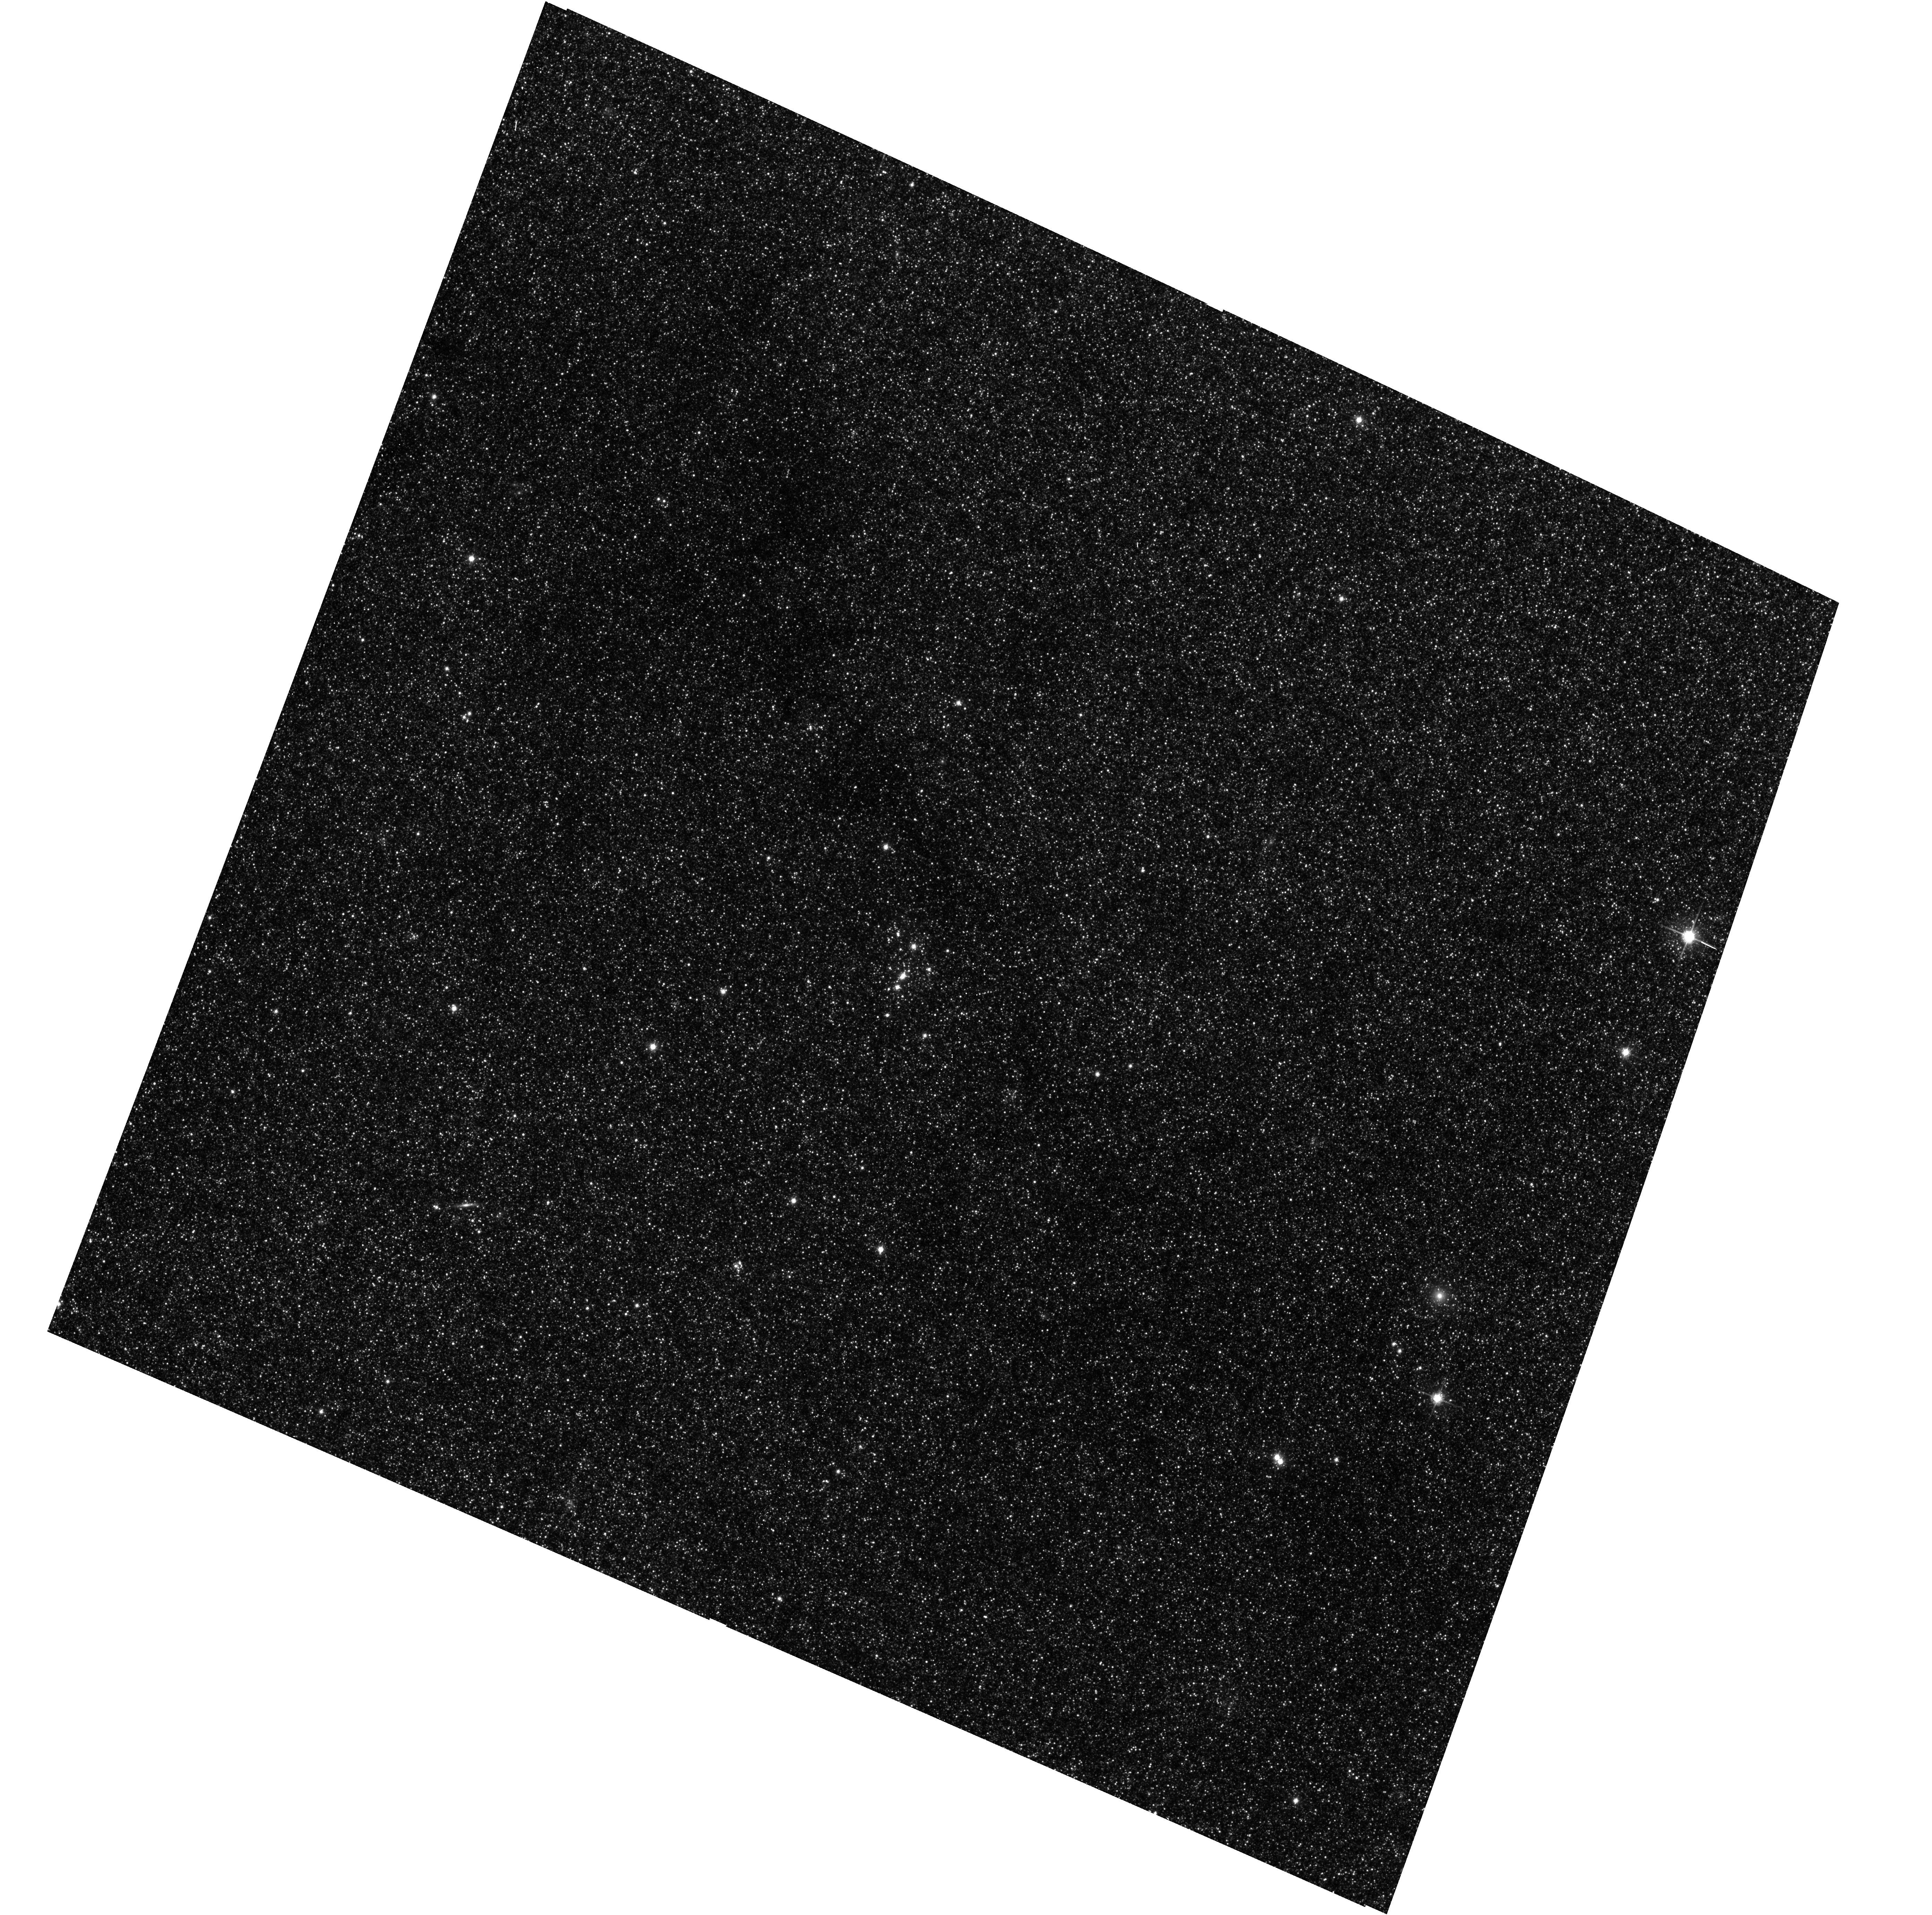
Target: M31-B31-F13-WFC
Instrument: ACS/WFC
Filter: F814W
Exposure: 13 min
Observation ID: hst_16798_30_acs_wfc_f814w_jept30

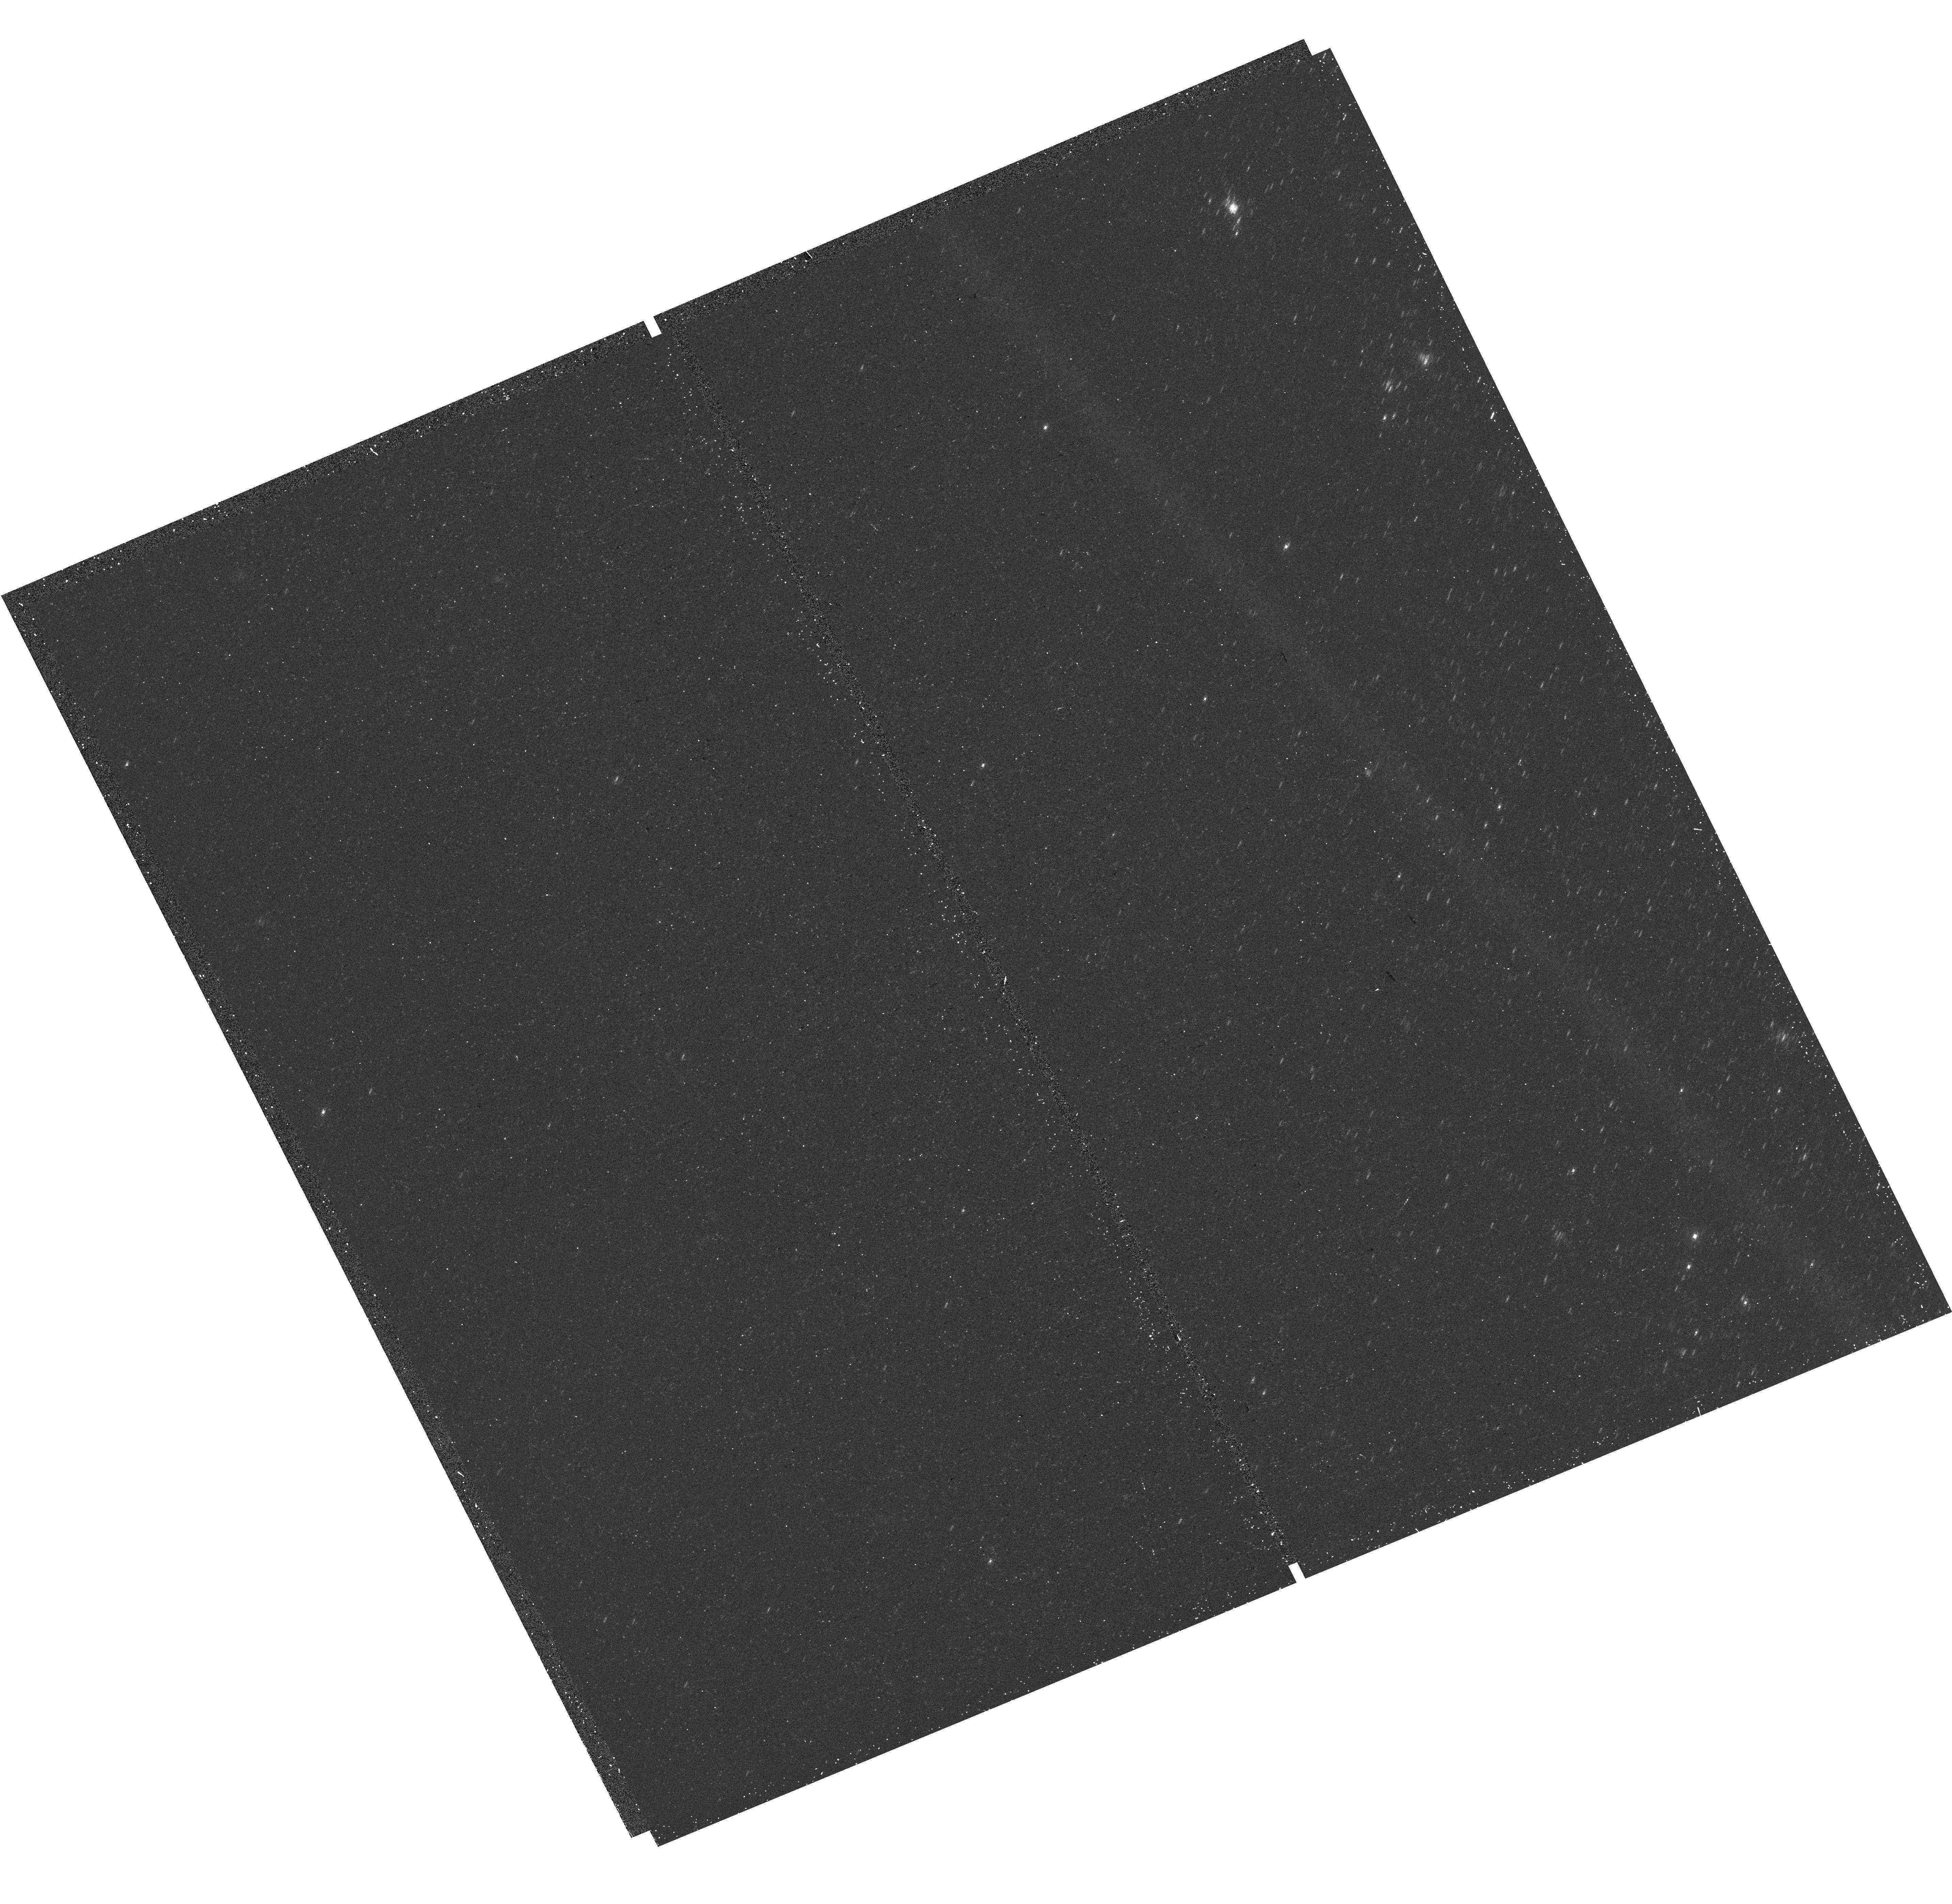
Target: M31-B31-F14-UVIS
Instrument: WFC3/UVIS
Filter: F336W
Exposure: 15 min
Observation ID: hst_16798_29_wfc3_uvis_f336w_iept29

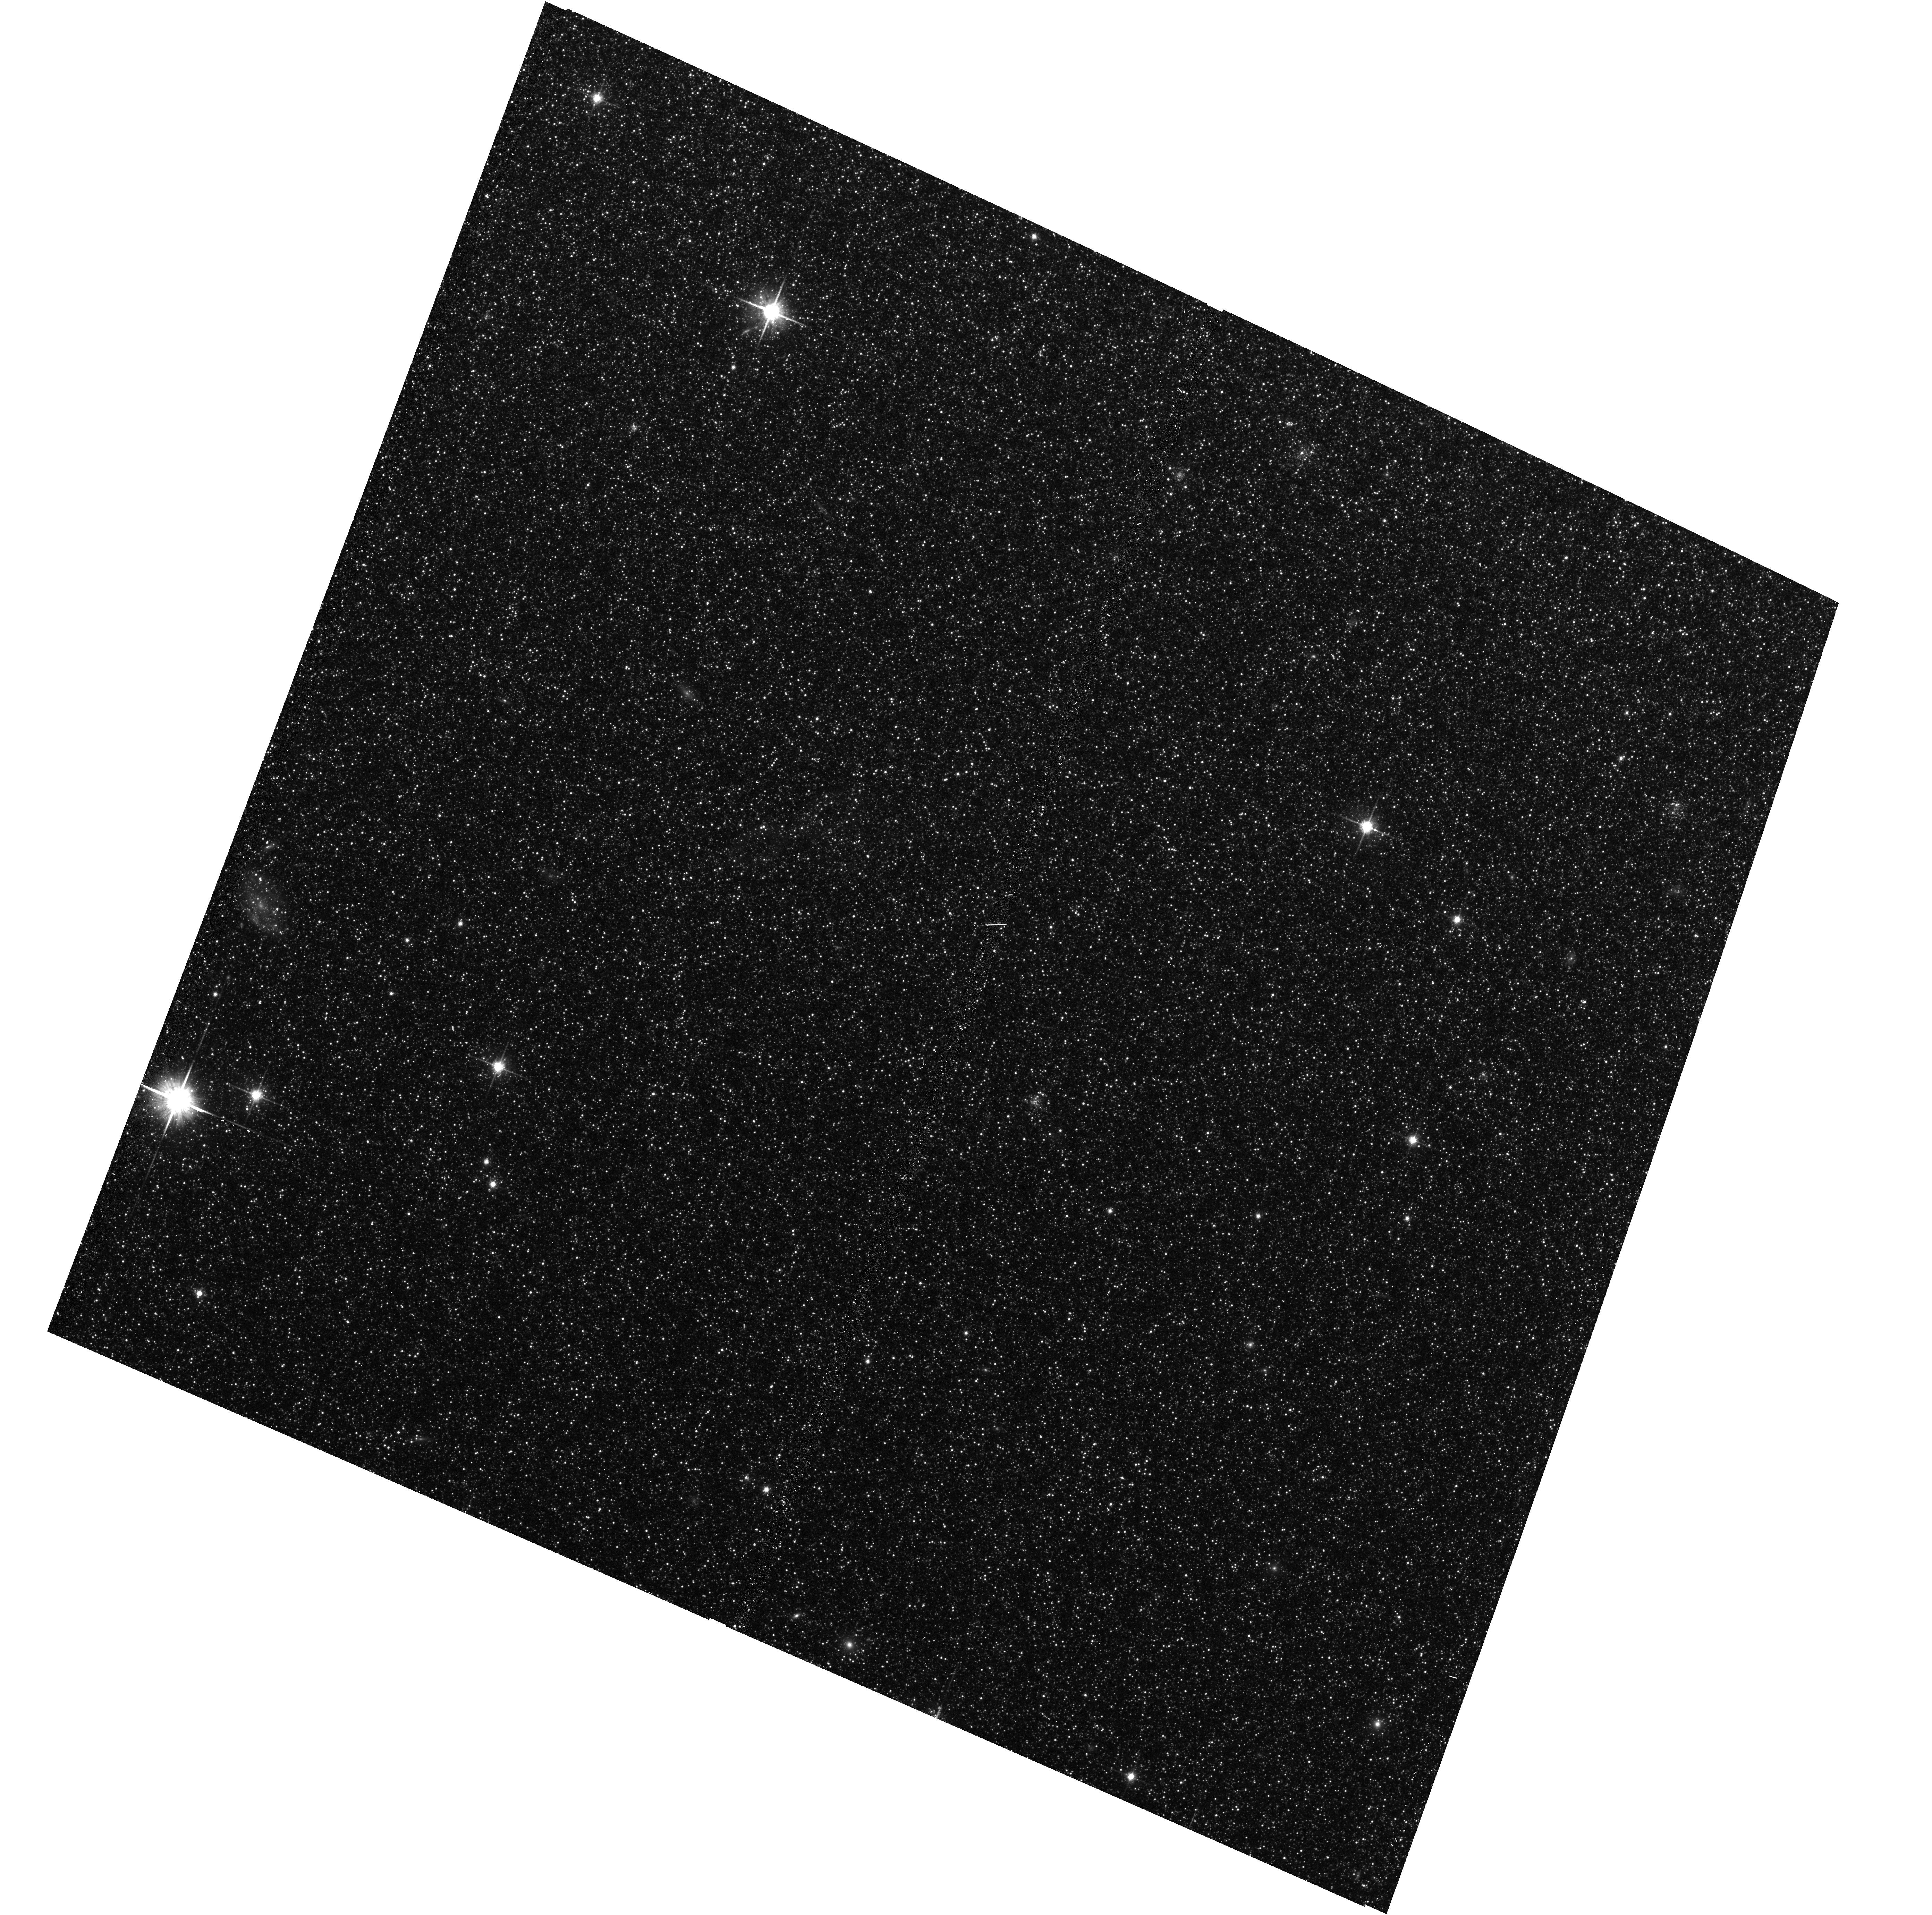
Target: M31-B30-F07-WFC
Instrument: ACS/WFC
Filter: F814W
Exposure: 13 min
Observation ID: hst_16798_09_acs_wfc_f814w_jept09

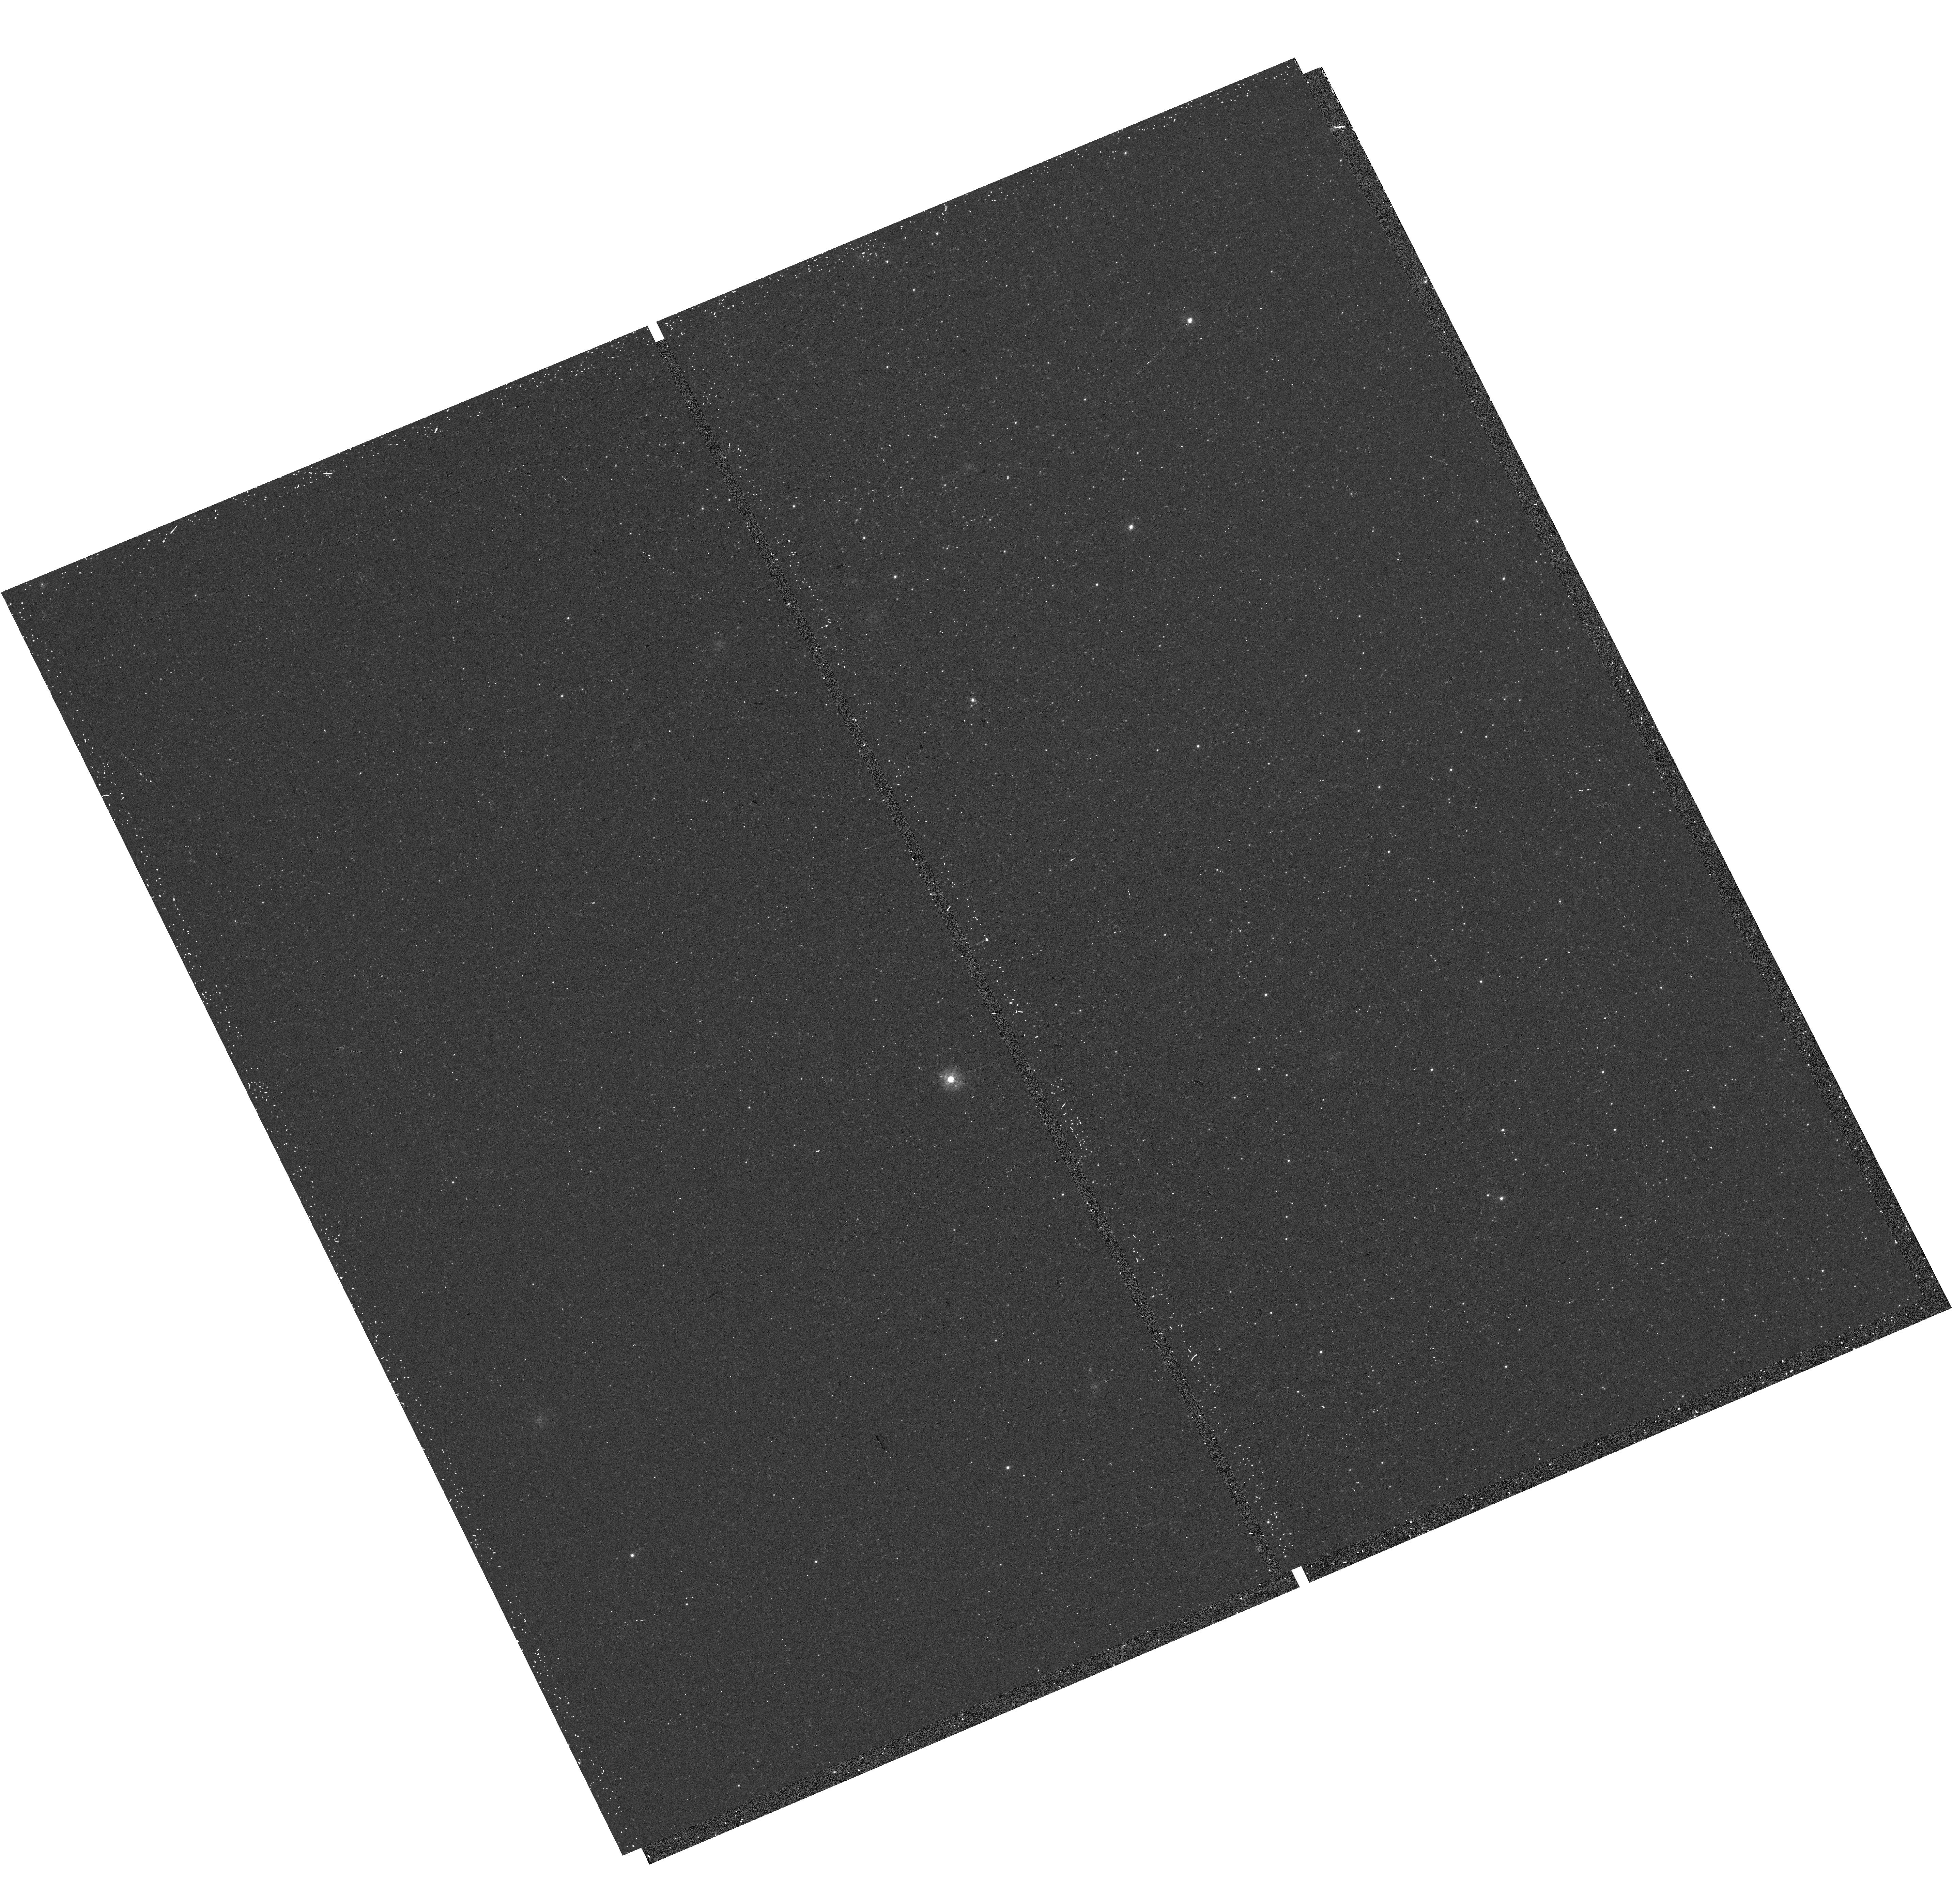
Target: M31-B30-F07-UVIS
Instrument: WFC3/UVIS
Filter: F336W
Exposure: 15 min
Observation ID: hst_16798_07_wfc3_uvis_f336w_iept07

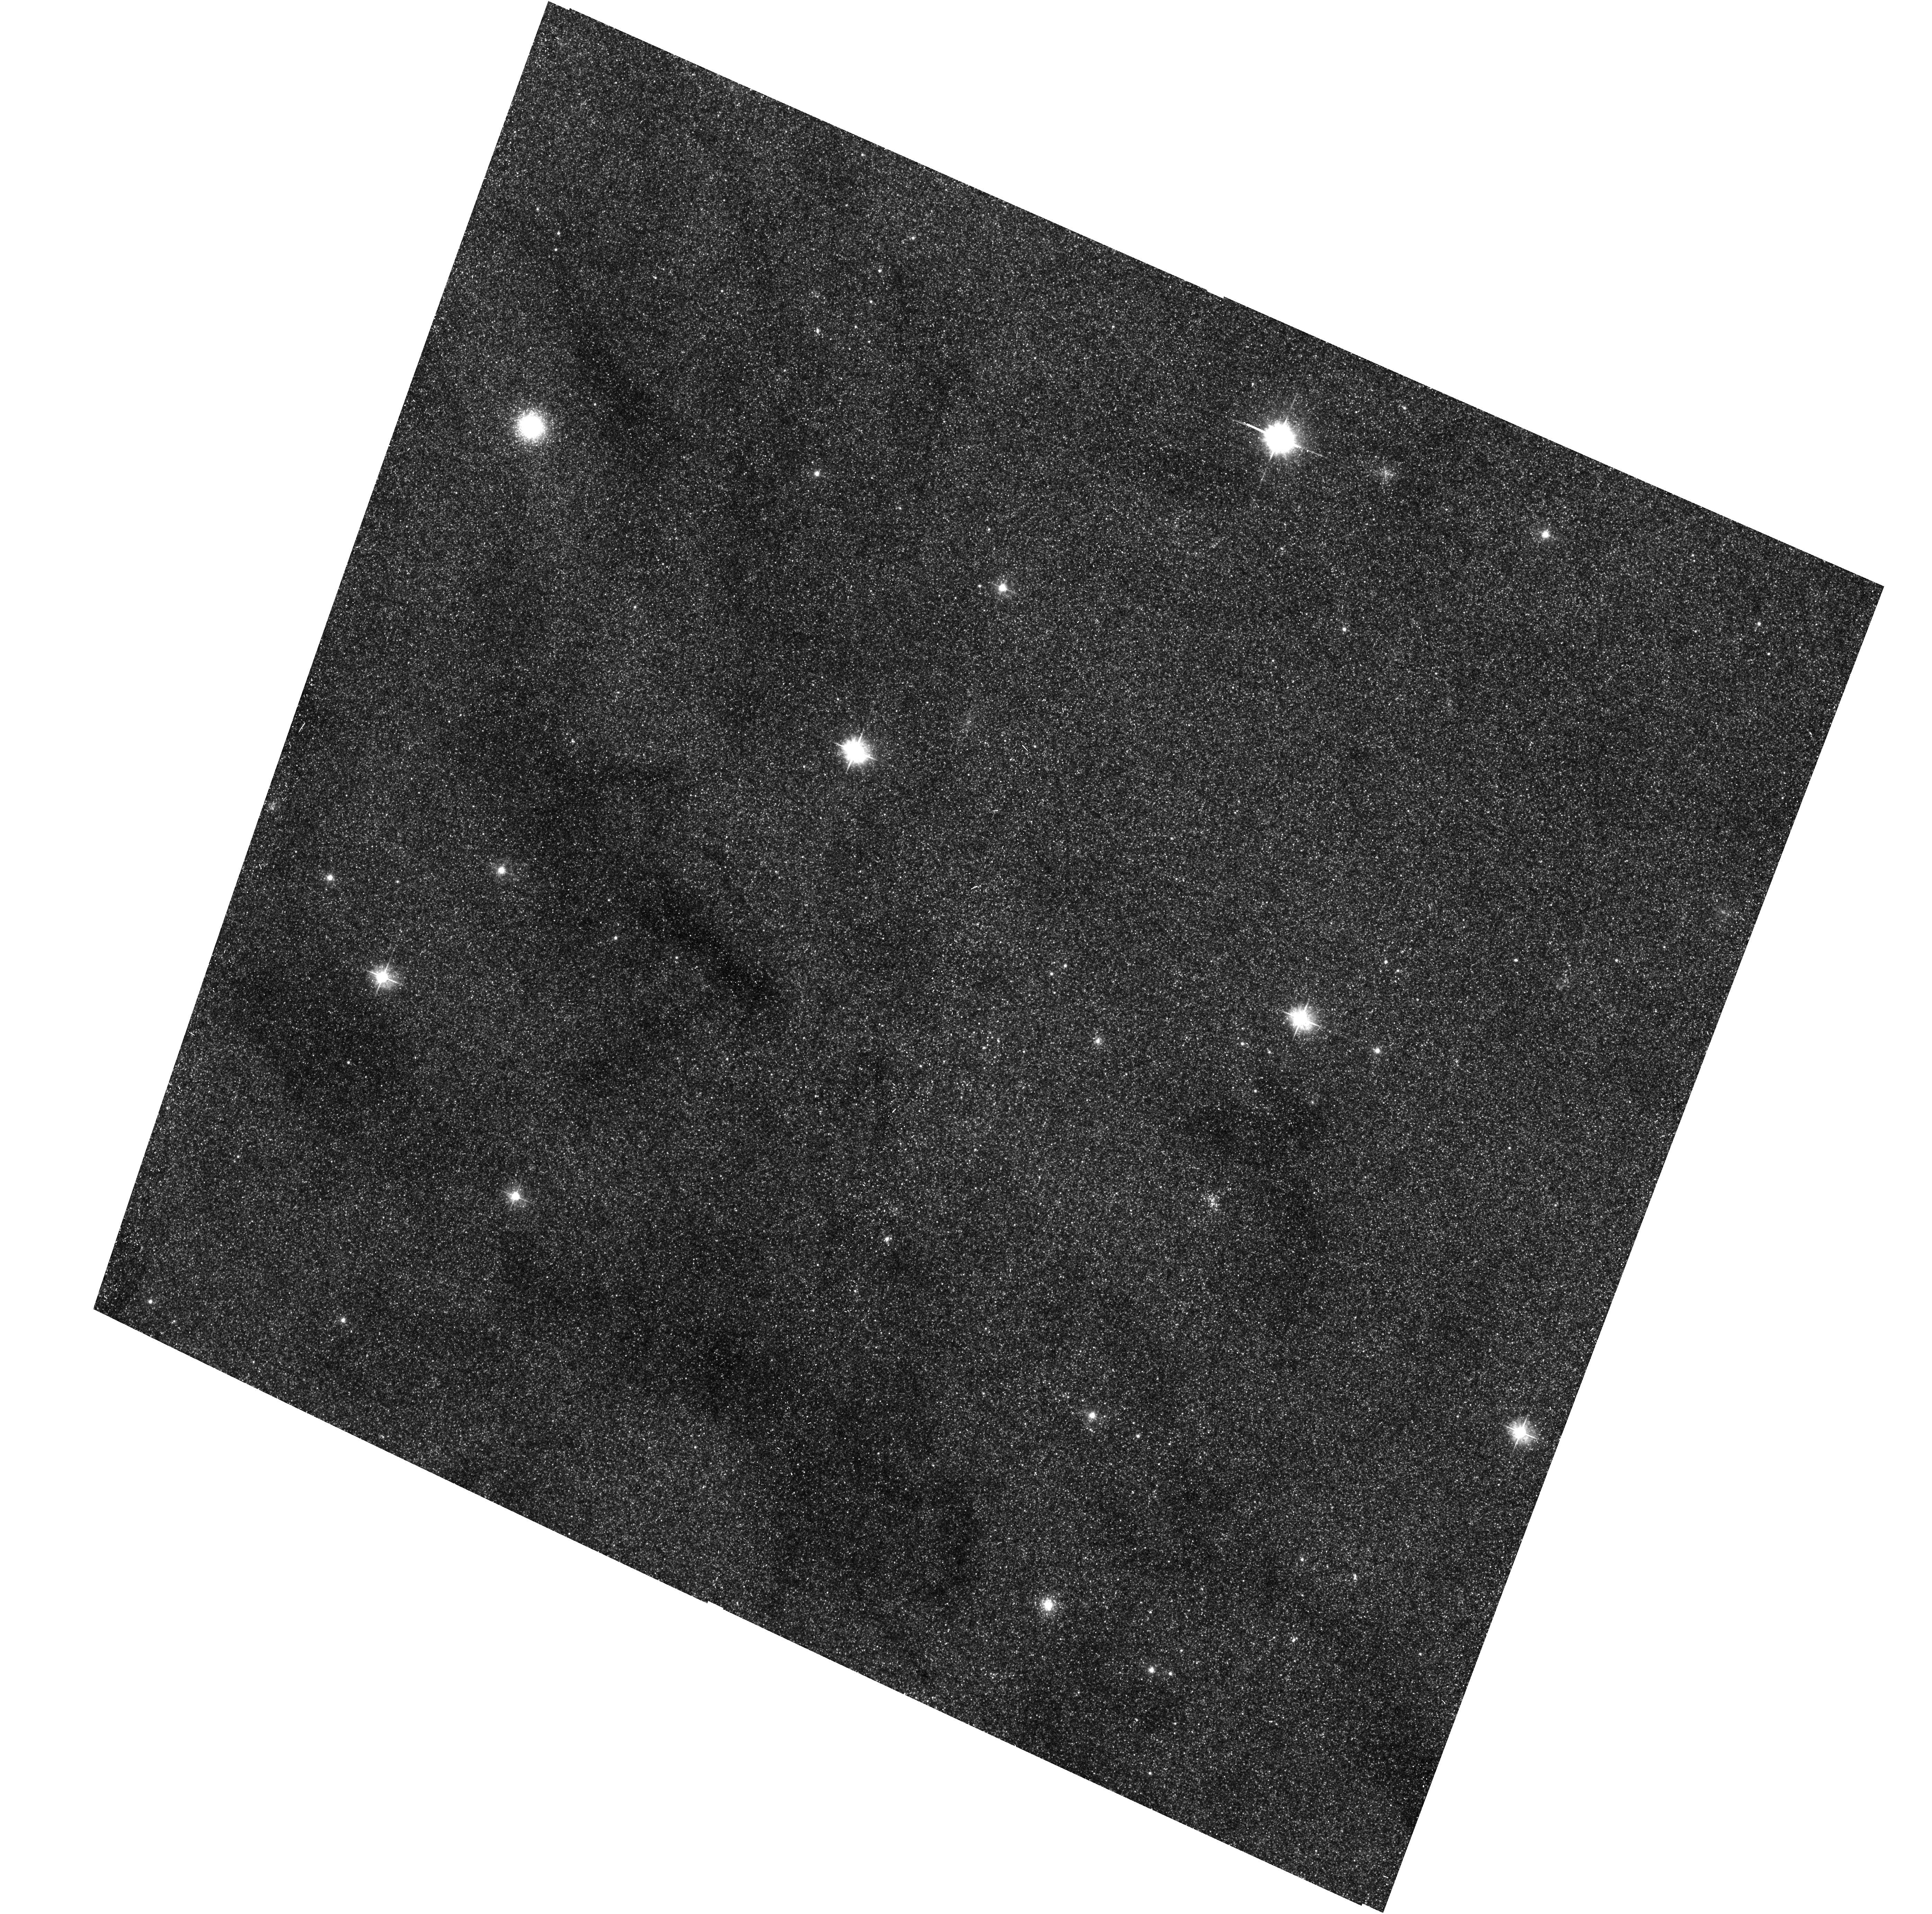
Target: M31-B31-F04-WFC
Instrument: ACS/WFC
Filter: F475W
Exposure: 17 min
Observation ID: hst_16798_16_acs_wfc_f475w_jept16

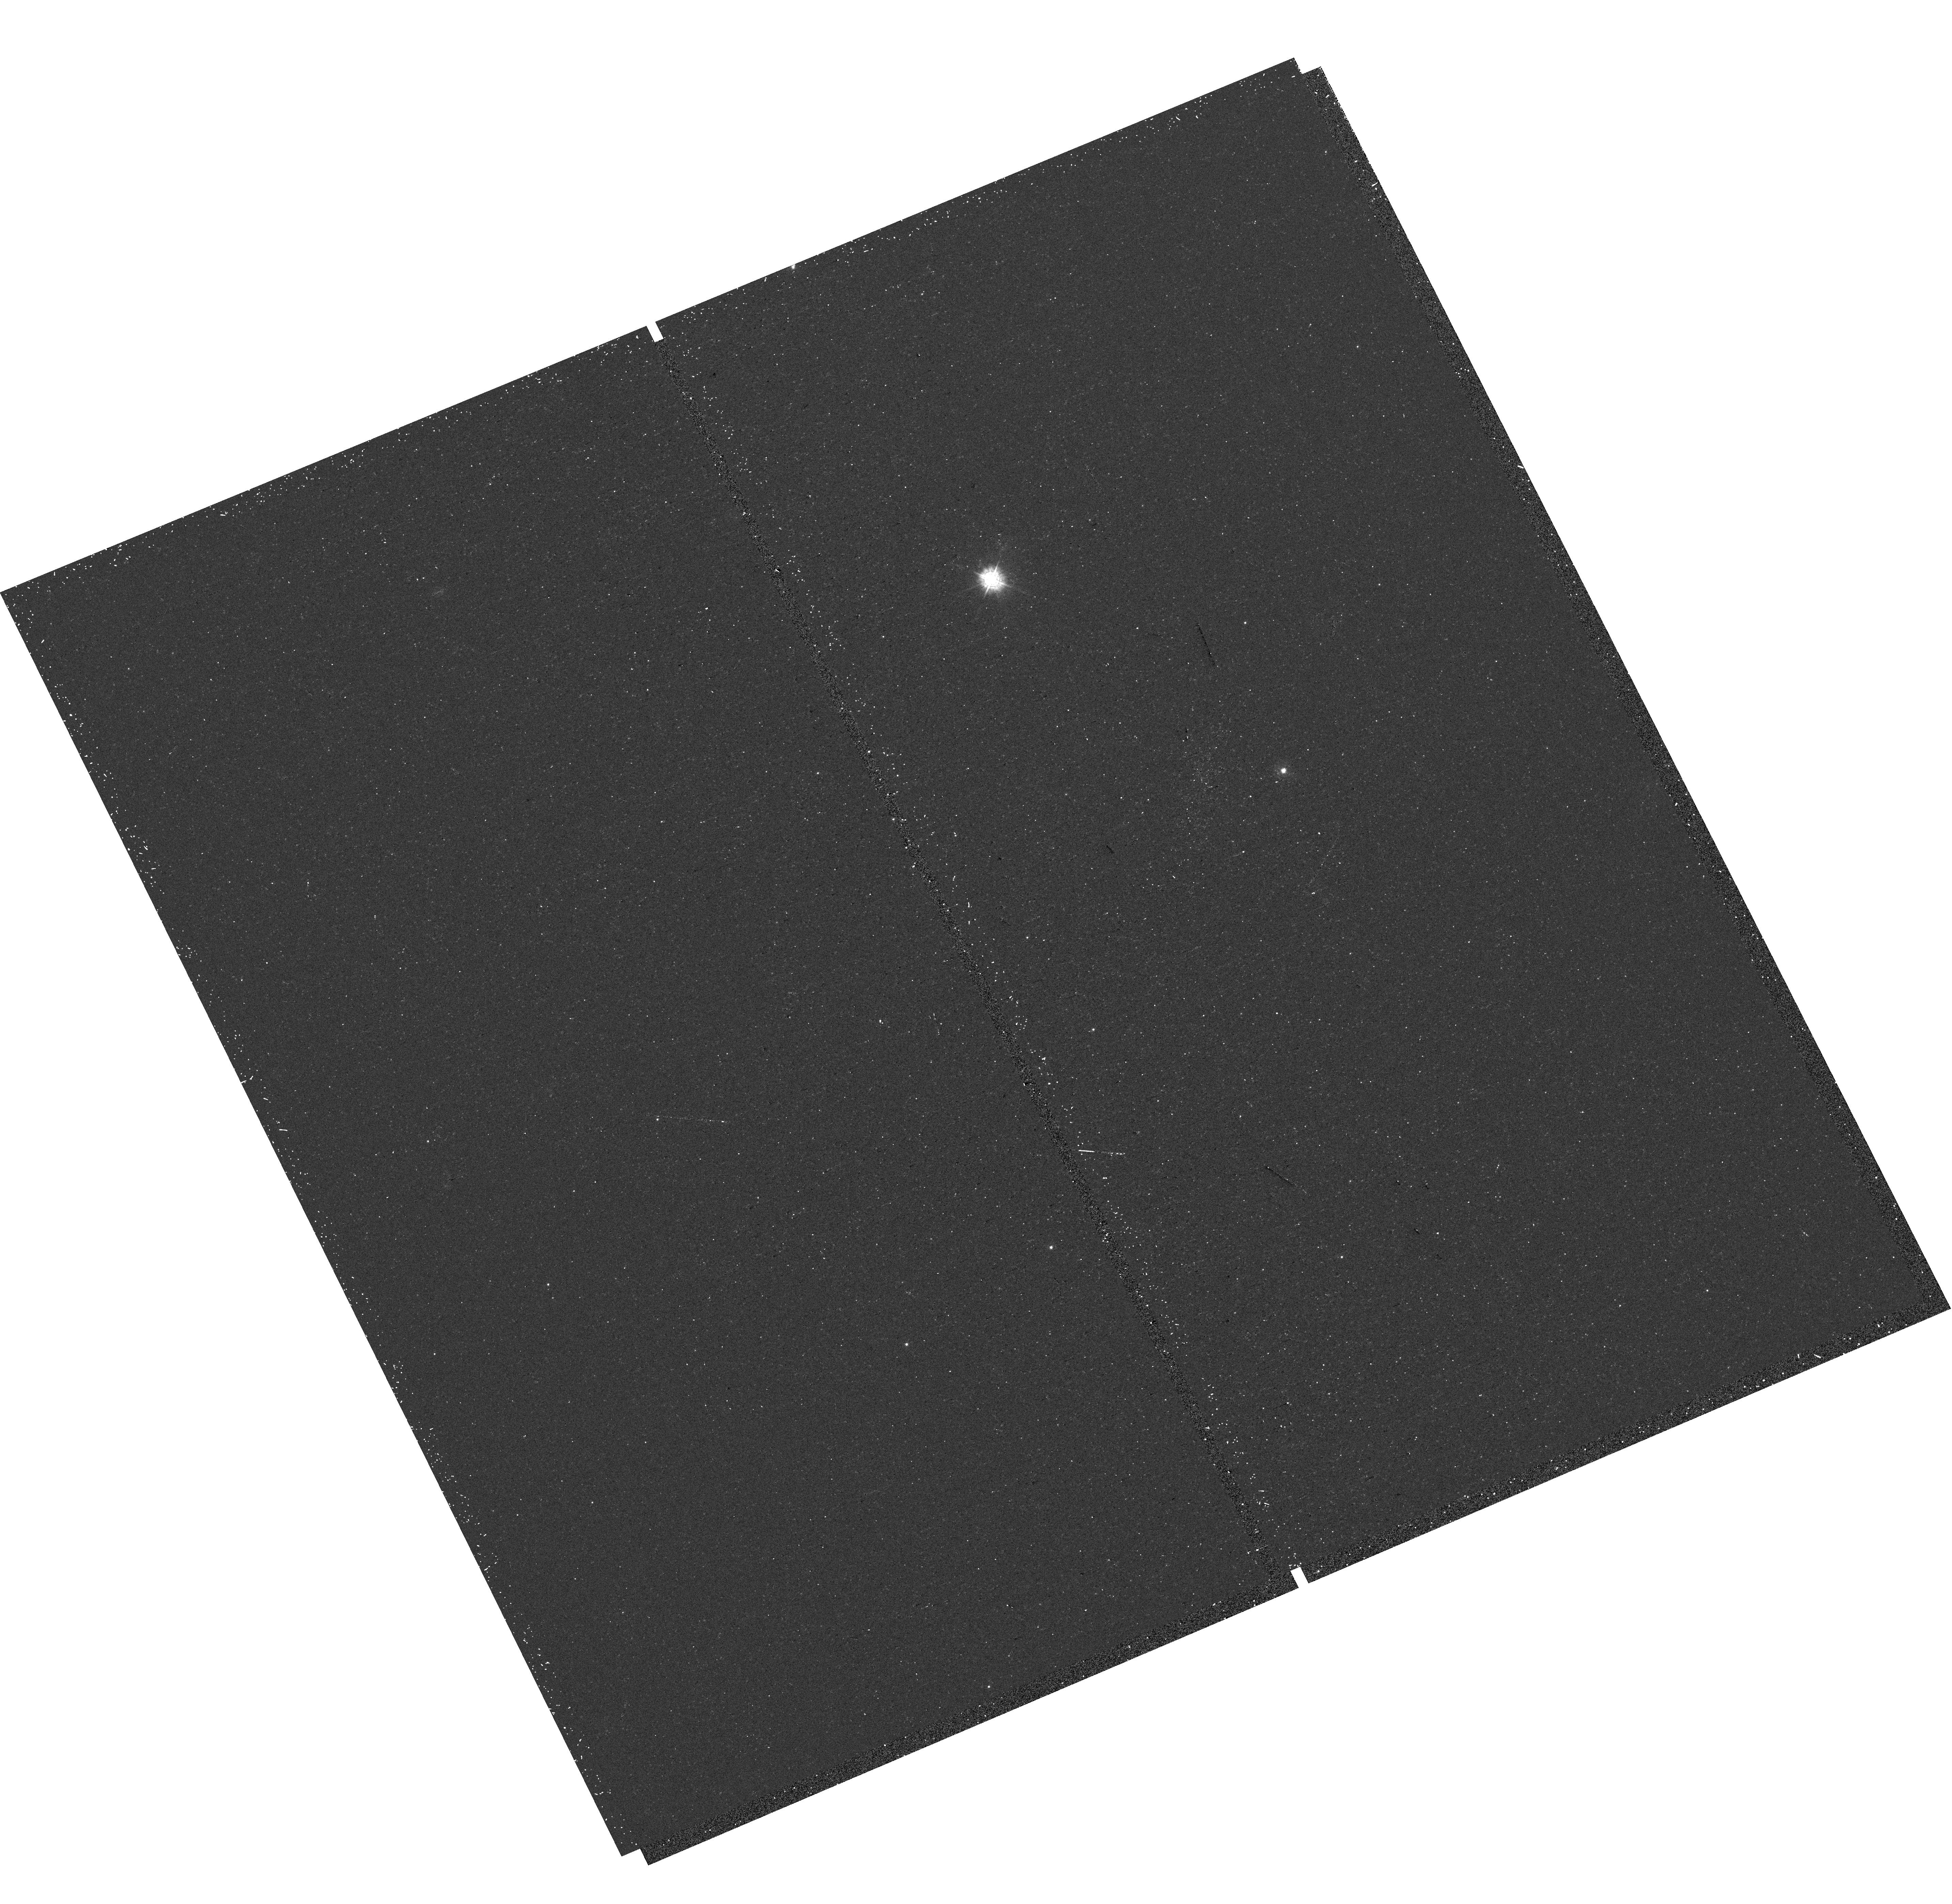
Target: M31-B30-F11-UVIS
Instrument: WFC3/UVIS
Filter: F336W
Exposure: 15 min
Observation ID: hst_16798_11_wfc3_uvis_f336w_iept11

The Panchromatic Hubble Andromeda Southern Treasury (PHAST) (PI: Williams, Benjamin F.)

We propose to create a legacy map of the southern half of M31 in the optical and near ultraviolet (NUV). The Panchromatic Hubble Andromeda Southern Treasury (PHAST) will add ~100 million stars to M31's stellar photometry archive and cover regions of M31 that are structurally unique and more sensitive to the merger history than the northern disk mapped in the Panchromatic Hubble Andromeda Treasury (PHAT). These newly mapped regions include the intersections with M32 and the giant southern stream, the split portion of the star forming ring, and the southern bar. By providing age, metallicity, stellar mass, and follow-up kinematics, the resolved stellar photometry of these regions will be used for detailed comparisons to simulations, including star formation history and population asymmetries as well as the orbits of M32 and the giant southern stream, allowing us to distinguish between competing merger scenarios. Thus, these measurements tightly constrain models of M31's merger history and disk evolution. Furthermore, the legacy value for such observations is undeniable; M31 has been and will continue to be a centerpiece target for many NASA and ESA missions, as well as for ground-based time-domain observations that could find extremely valuable events that require HST resolution for identifying precursors. These current and future data sets cover the entire galaxy, and thus, our coverage will increase the value of all past and future M31 observations. PHAST will complete a lasting baseline data set for this high-demand target that no other current or planned facility will be able to produce.